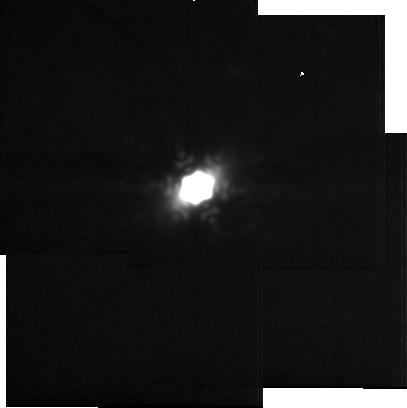
Target: -gam-Oph
Instrument: MIRI
Filter: F2550W
Exposure: 10 min
Observation ID: jw05709-o001_t001_miri_f2550w-sub256

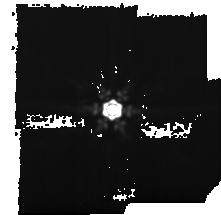
Target: -zet-Ser
Instrument: MIRI
Filter: F1500W
Exposure: 15 min
Observation ID: jw05709-o006_t002_miri_f1500w-sub128

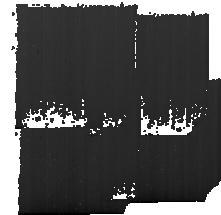
Target: Background
Instrument: MIRI
Filter: F1500W
Exposure: 15 min
Observation ID: jw05709-o004_t003_miri_f1500w-sub128

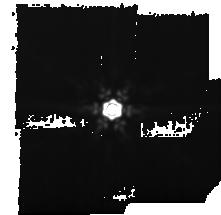
Target: -gam-Oph
Instrument: MIRI
Filter: F1500W
Exposure: 15 min
Observation ID: jw05709-o002_t001_miri_f1500w-sub128

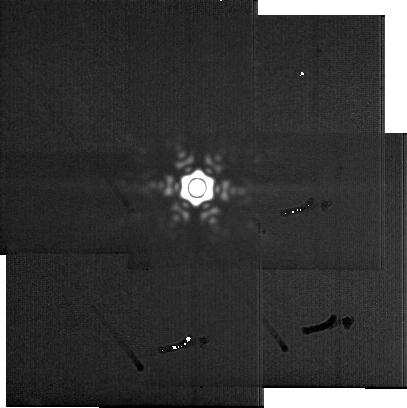
Target: -zet-Ser
Instrument: MIRI
Filter: F2550W
Exposure: 10 min
Observation ID: jw05709-o005_t002_miri_f2550w-sub256

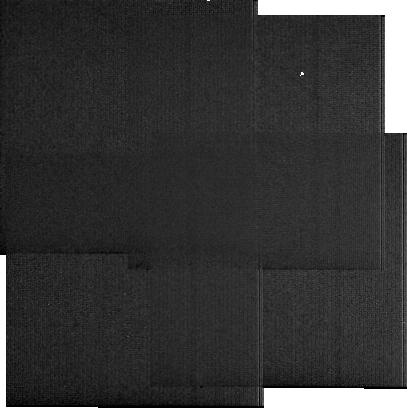
Target: Background
Instrument: MIRI
Filter: F2550W
Exposure: 10 min
Observation ID: jw05709-o003_t003_miri_f2550w-sub256

What causes warm dust interior to planetesimal belts? (PI: Han, Yinuo)

One of the most notable findings of JWST in exoplanetary systems so far has been the discovery of a continuous distribution of warm dust permeating the space interior to the planetesimal belt in Fomalhaut. An intermediate dust ring was also discovered within this dust distribution that pointed to the presence of perturbing planets, highlighting the unique capability of JWST to probe this intermediate region of planetary systems. Such a discovery has prompted a re-evaluation of our understanding of debris disk structures more generally, while opening up a new method to search for planets by looking at planetary perturbations within continuous inner warm dust distributions. In this proposal, we aim to test whether there exists a common mechanism for causing this inner warm dust, which may be ubiquitous in debris disks. We target the Gamma Oph system, which is the best target to image with MIRI to probe this inner dust distribution alongside Fomalhaut and Vega which have been observed as part of GTO programs. We will be able to test whether these systems host inner warm dust commonly explained by Poynting-Robertson drag, as has been modelled in Fomalhaut, or whether a more diverse range of mechanisms are at play, such as comet delivery or a two-belt configuration analogous to the Solar System. In all possible scenarios, we will be able to constrain the planetary architecture in Gamma Oph to compare with Fomalhaut and Vega, leading to a more complete understanding of debris disk structures in this new region enabled by JWST and the architecture of otherwise invisible planets.